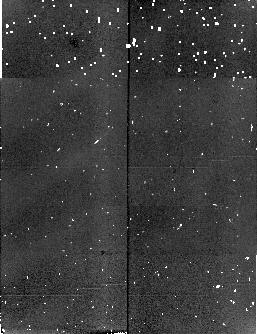
Target: field at RA 6.211°, Dec -27.143°. Instrument: NICMOS/NIC2. Filter: F165M. Exposure: 3 min. Observation ID: n4mh060c0

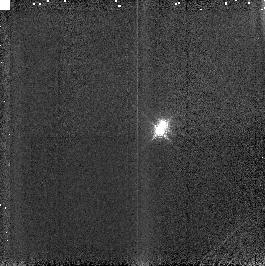
Target: GJ2005ABC. Instrument: NICMOS/NIC3. Filter: F187N. Exposure: 2 min. Observation ID: n4mh04010

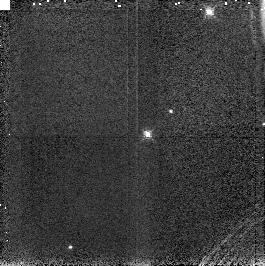
Target: KELU1. Instrument: NICMOS/NIC3. Filter: F187N. Exposure: 4 min. Observation ID: n4mh20010

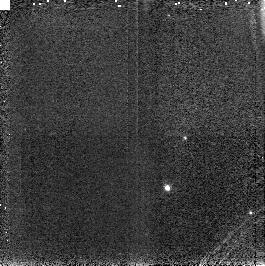
Target: LHS1826. Instrument: NICMOS/NIC3. Filter: F187N. Exposure: 3 min. Observation ID: n4mh13010

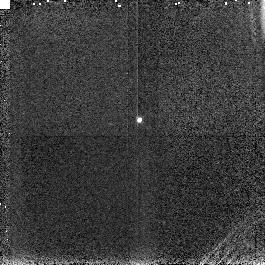
Target: J1228-1547. Instrument: NICMOS/NIC3. Filter: F187N. Exposure: 4 min. Observation ID: n4mh16010

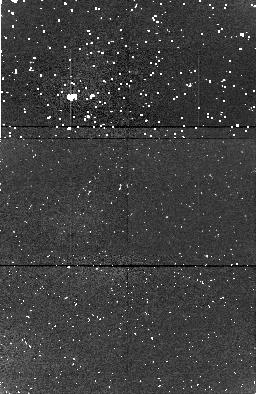
Target: field at RA 92.531°, Dec 69.895°. Instrument: NICMOS/NIC1. Filter: F165M. Exposure: 11 min. Observation ID: n4mh13030

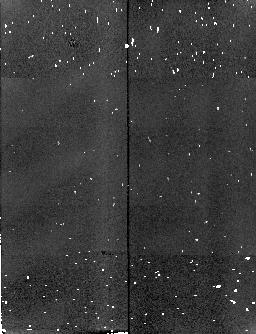
Target: field at RA 6.208°, Dec -27.151°. Instrument: NICMOS/NIC2. Filter: F165M. Exposure: 3 min. Observation ID: n4mh070c0

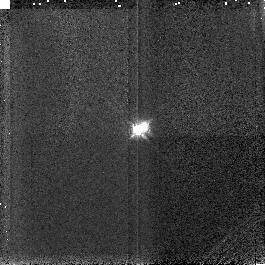
Target: GJ2005ABC. Instrument: NICMOS/NIC3. Filter: F187N. Exposure: 2 min. Observation ID: n4mh05010

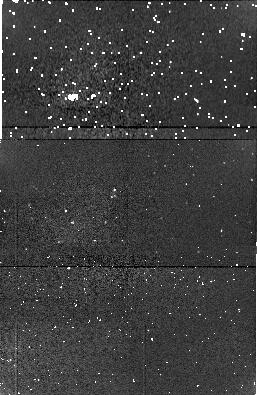
Target: field at RA 54.894°, Dec -35.415°. Instrument: NICMOS/NIC1. Filter: F165M. Exposure: 3 min. Observation ID: n4mh12090

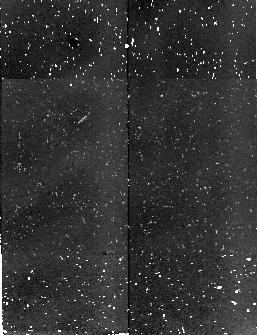
Target: field at RA 6.209°, Dec -27.132°. Instrument: NICMOS/NIC2. Filter: F165M. Exposure: 21 min. Observation ID: n4mh05060

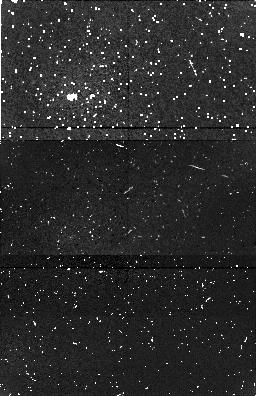
Target: field at RA 196.403°, Dec -25.690°. Instrument: NICMOS/NIC1. Filter: F165M. Exposure: 11 min. Observation ID: n4mh20060

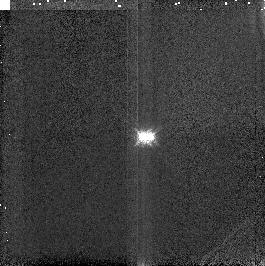
Target: GJ2005ABC. Instrument: NICMOS/NIC3. Filter: F187N. Exposure: 2 min. Observation ID: n4mh06010

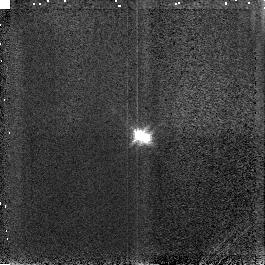
Target: GJ2005ABC. Instrument: NICMOS/NIC3. Filter: F187N. Exposure: 2 min. Observation ID: n4mh07010

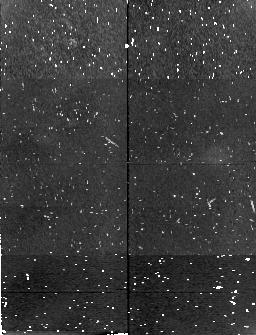
Target: field at RA 187.041°, Dec -15.800°. Instrument: NICMOS/NIC2. Filter: F165M. Exposure: 11 min. Observation ID: n4mh16070

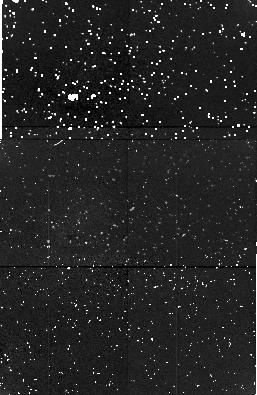
Target: field at RA 6.195°, Dec -27.130°. Instrument: NICMOS/NIC1. Filter: F165M. Exposure: 19 min. Observation ID: n4mh04030

IR spectra for known-mass M dwarfs (PI: Jones, Hugh)

Over the last decade there has been considerable debate on two major issues in the low-mass star literature: (1) the effective temperature scale for M dwarfs and its relation to mass and luminosity and (2) the conversion from an absolute magnitude in some passband to a bolometric magnitude. These issues are central to the important questions in the study of low-mass stars. In particular, is the object under scrutiny a brown dwarf and what are the luminosity and mass functions for low-mass stars? In order to effectively calibrate our understanding of the lowest mass stars and to be able to reliably tackle the above questions it is vital to have a library of the highest quality infrared spectra of KNOWN-MASS, binary components and the necessity to have reliable spectra through the water vapour bands it would be extremely difficult to obtain such high-quality observations from the ground, although such observations should be straightforward from space with the NICMOS instrument on the HST. I propose that 0.8 -- 2.5 Mum spectra be taken for a target list of known- mass M dwarf binaries. This will enable the reliable calibration of the relationship between temperature, luminosity and mass down to the hydrogen-burning limit.